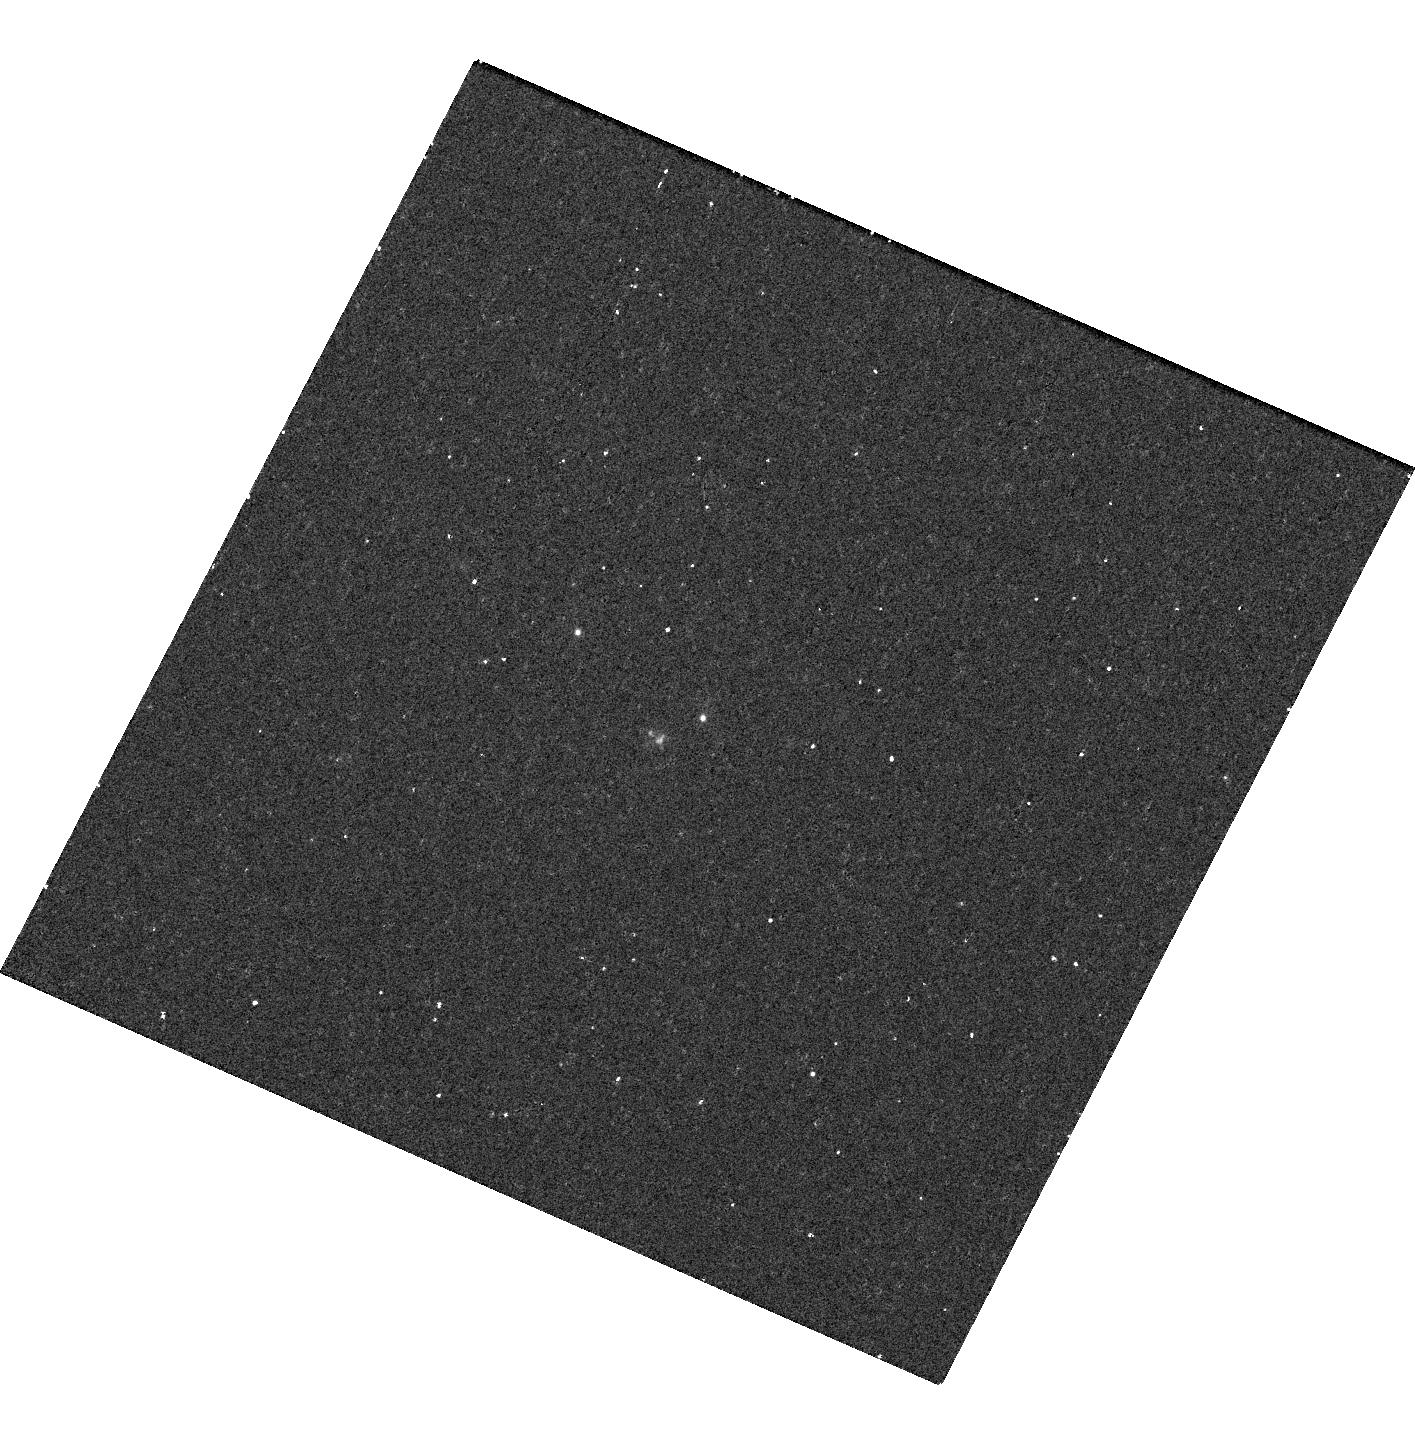
Target: AT2018COW
Instrument: WFC3/UVIS
Filter: F218W
Exposure: 15 min
Observation ID: hst_15600_01_wfc3_uvis_f218w_idu301

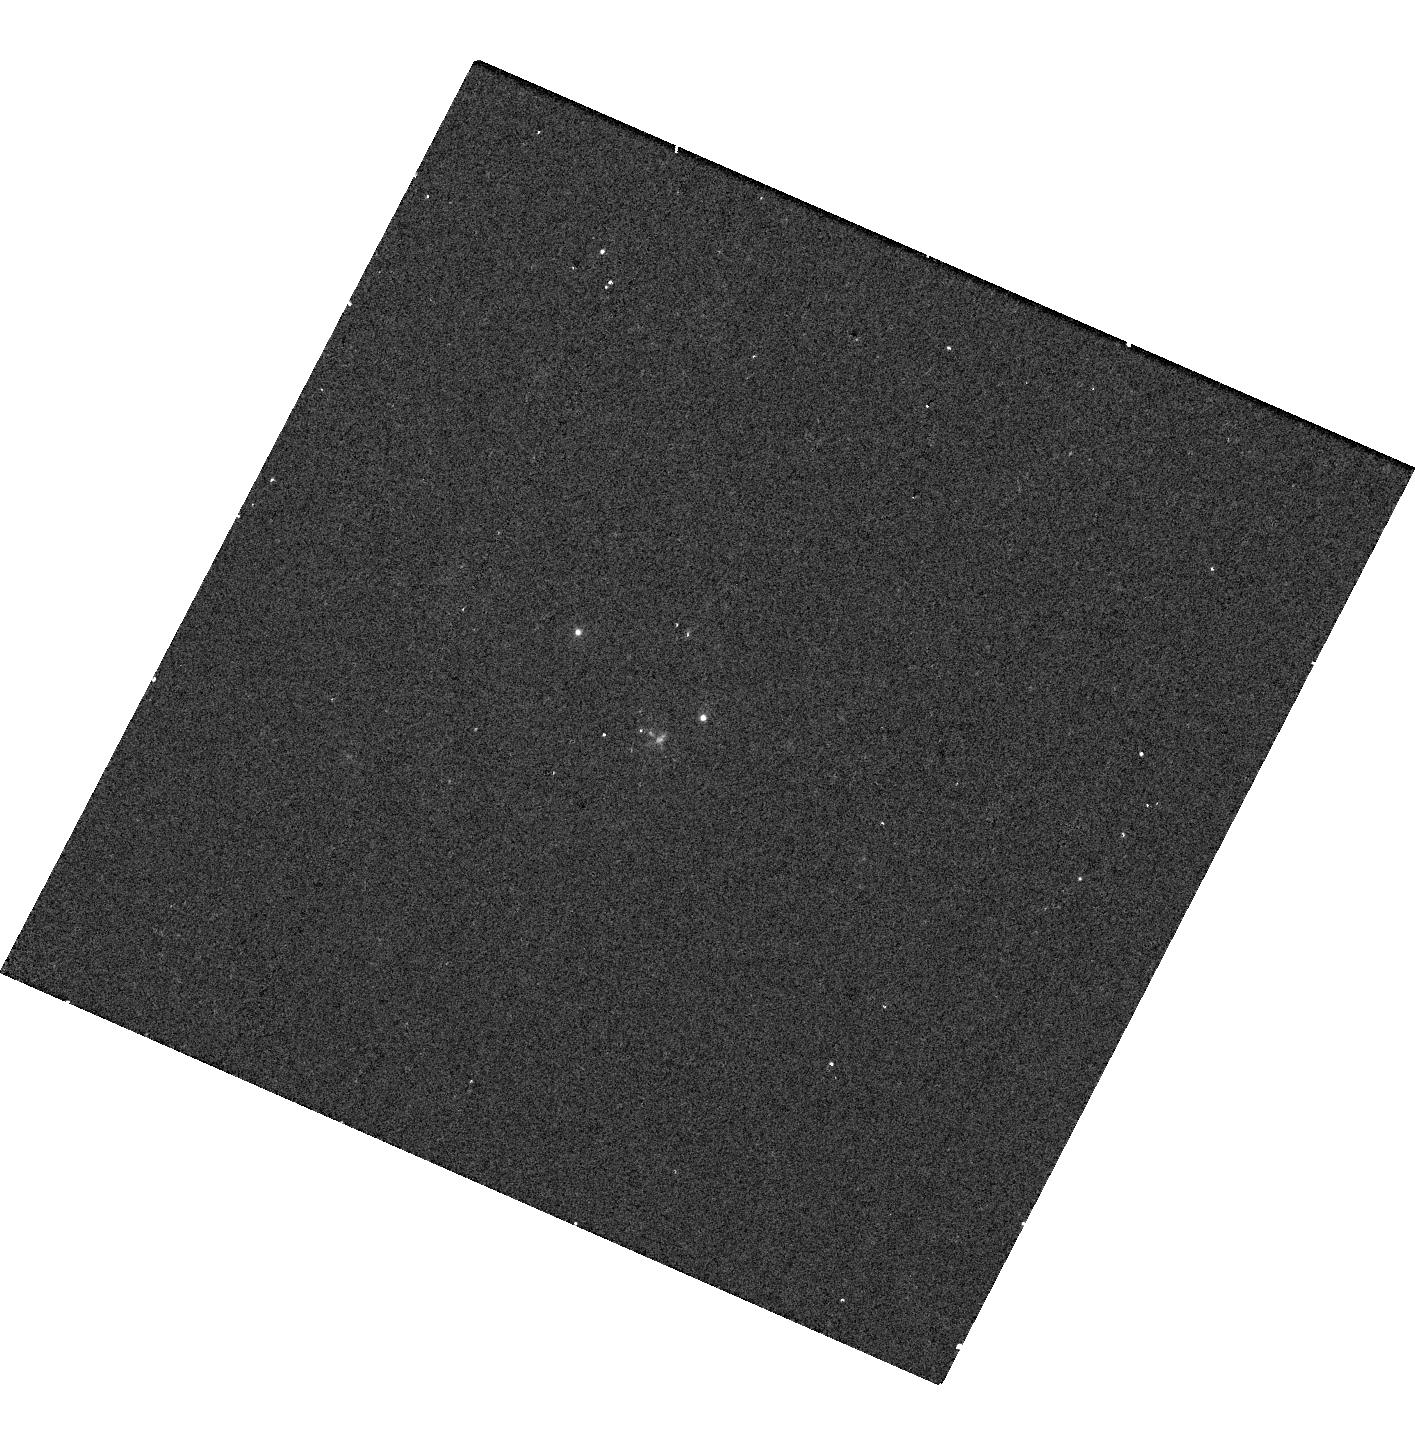
Target: AT2018COW
Instrument: WFC3/UVIS
Filter: F275W
Exposure: 5 min
Observation ID: hst_15600_01_wfc3_uvis_f275w_idu301

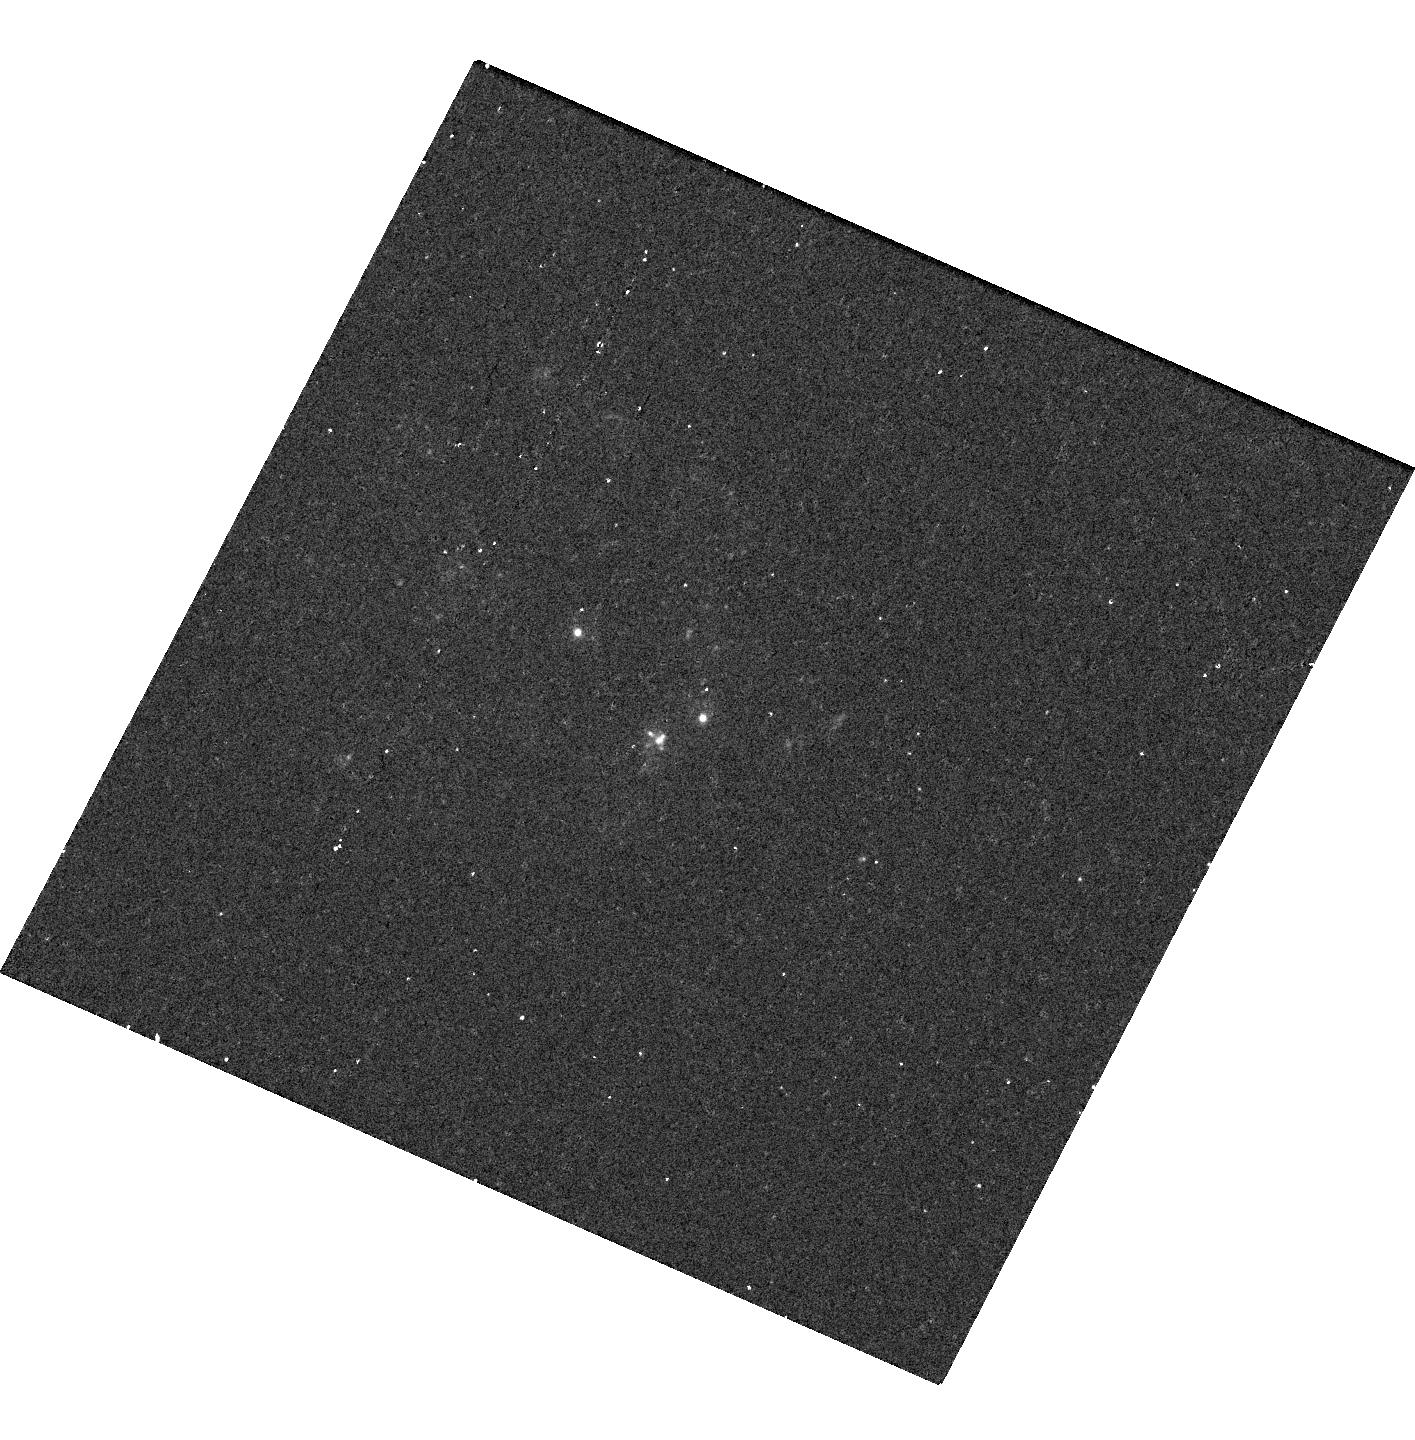
Target: AT2018COW
Instrument: WFC3/UVIS
Filter: F225W
Exposure: 13 min
Observation ID: hst_15600_01_wfc3_uvis_f225w_idu301

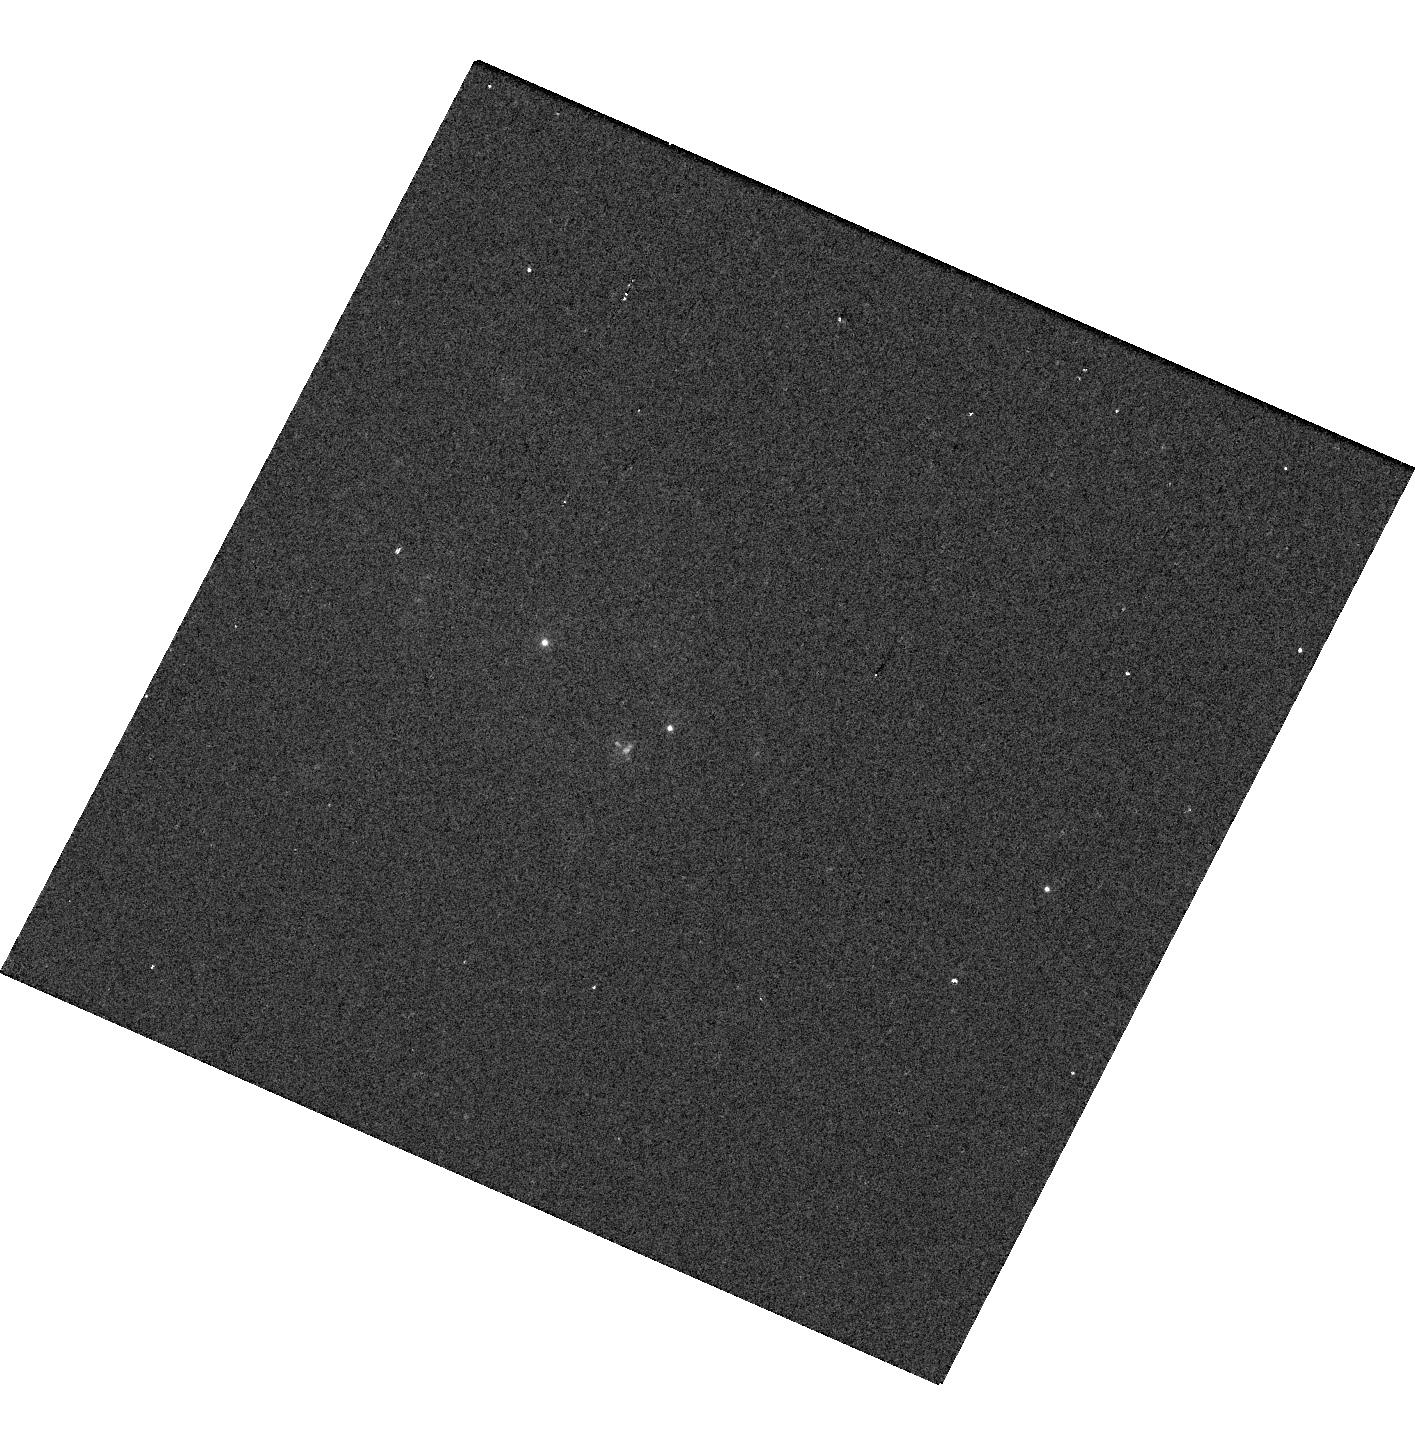
Target: AT2018COW
Instrument: WFC3/UVIS
Filter: F336W
Exposure: 2 min
Observation ID: hst_15600_03_wfc3_uvis_f336w_idu303

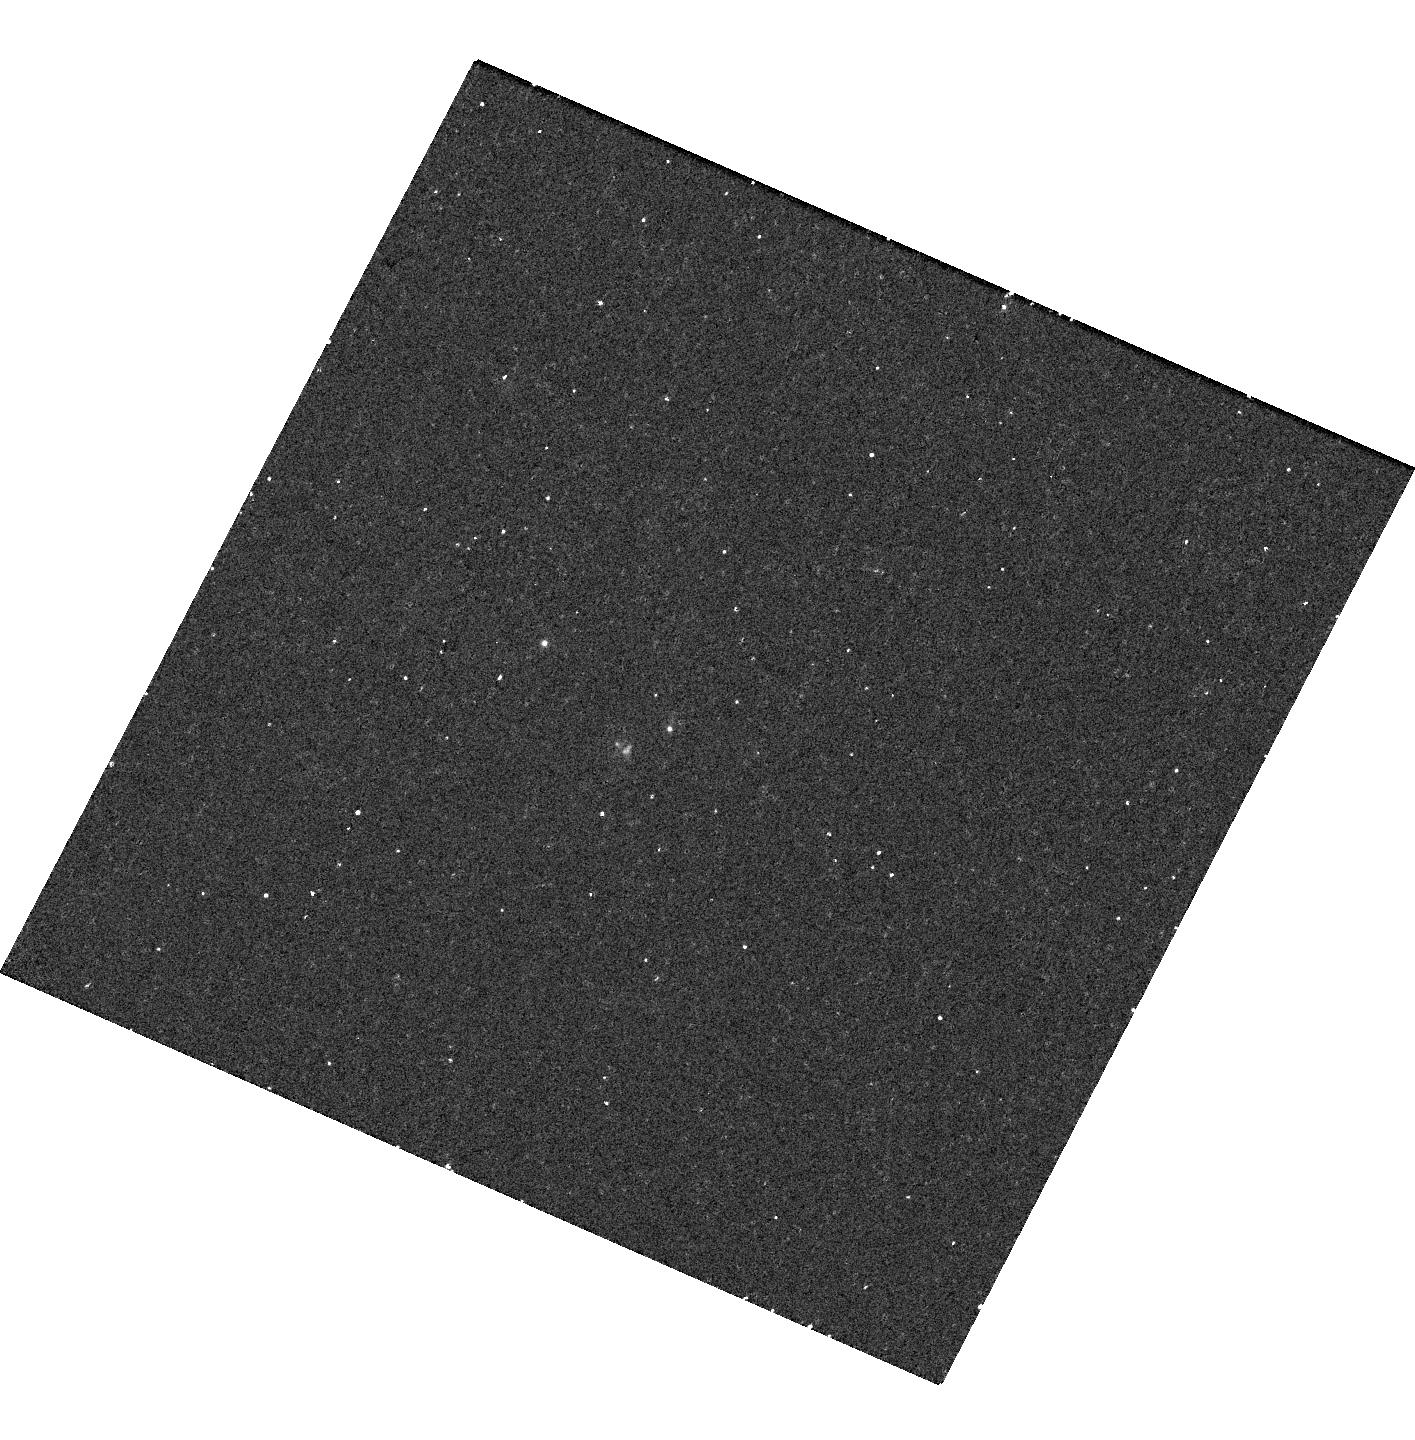
Target: AT2018COW
Instrument: WFC3/UVIS
Filter: F218W
Exposure: 15 min
Observation ID: hst_15600_03_wfc3_uvis_f218w_idu303

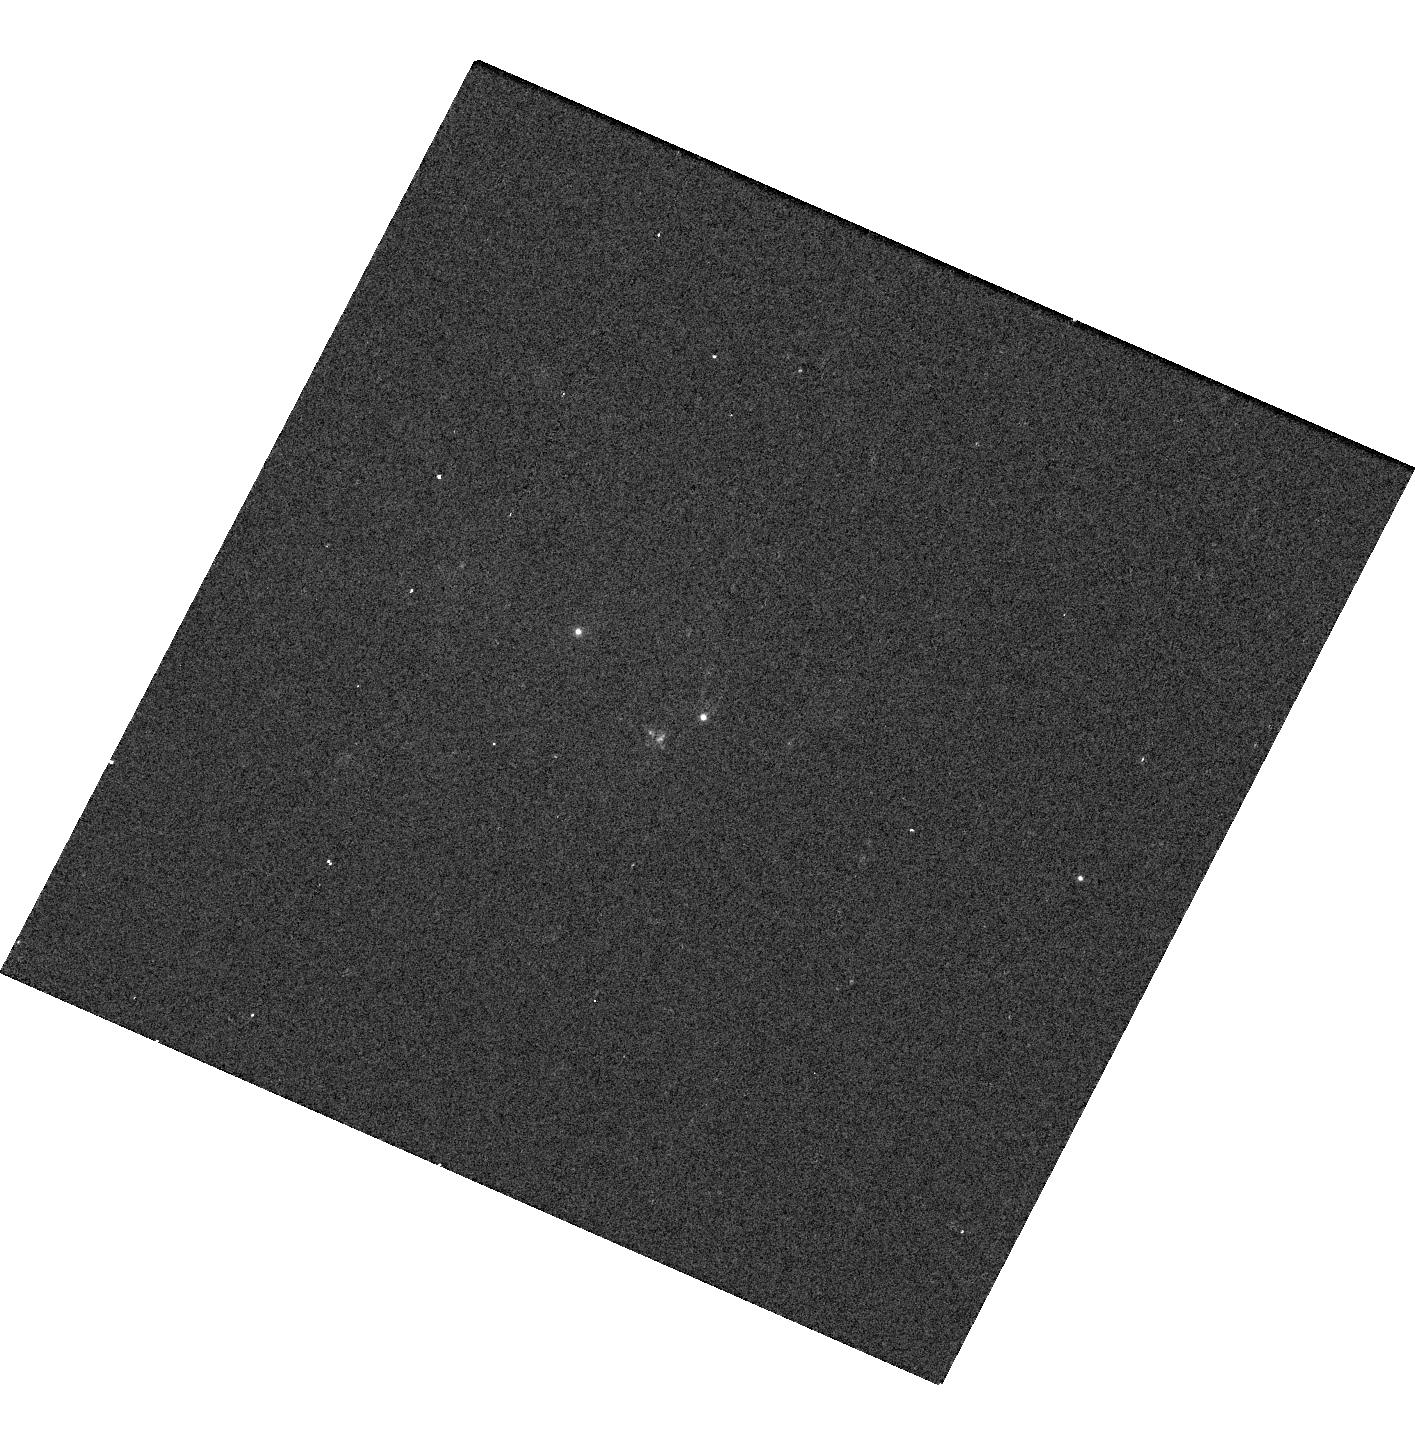
Target: AT2018COW
Instrument: WFC3/UVIS
Filter: F336W
Exposure: 2 min
Observation ID: hst_15600_01_wfc3_uvis_f336w_idu301

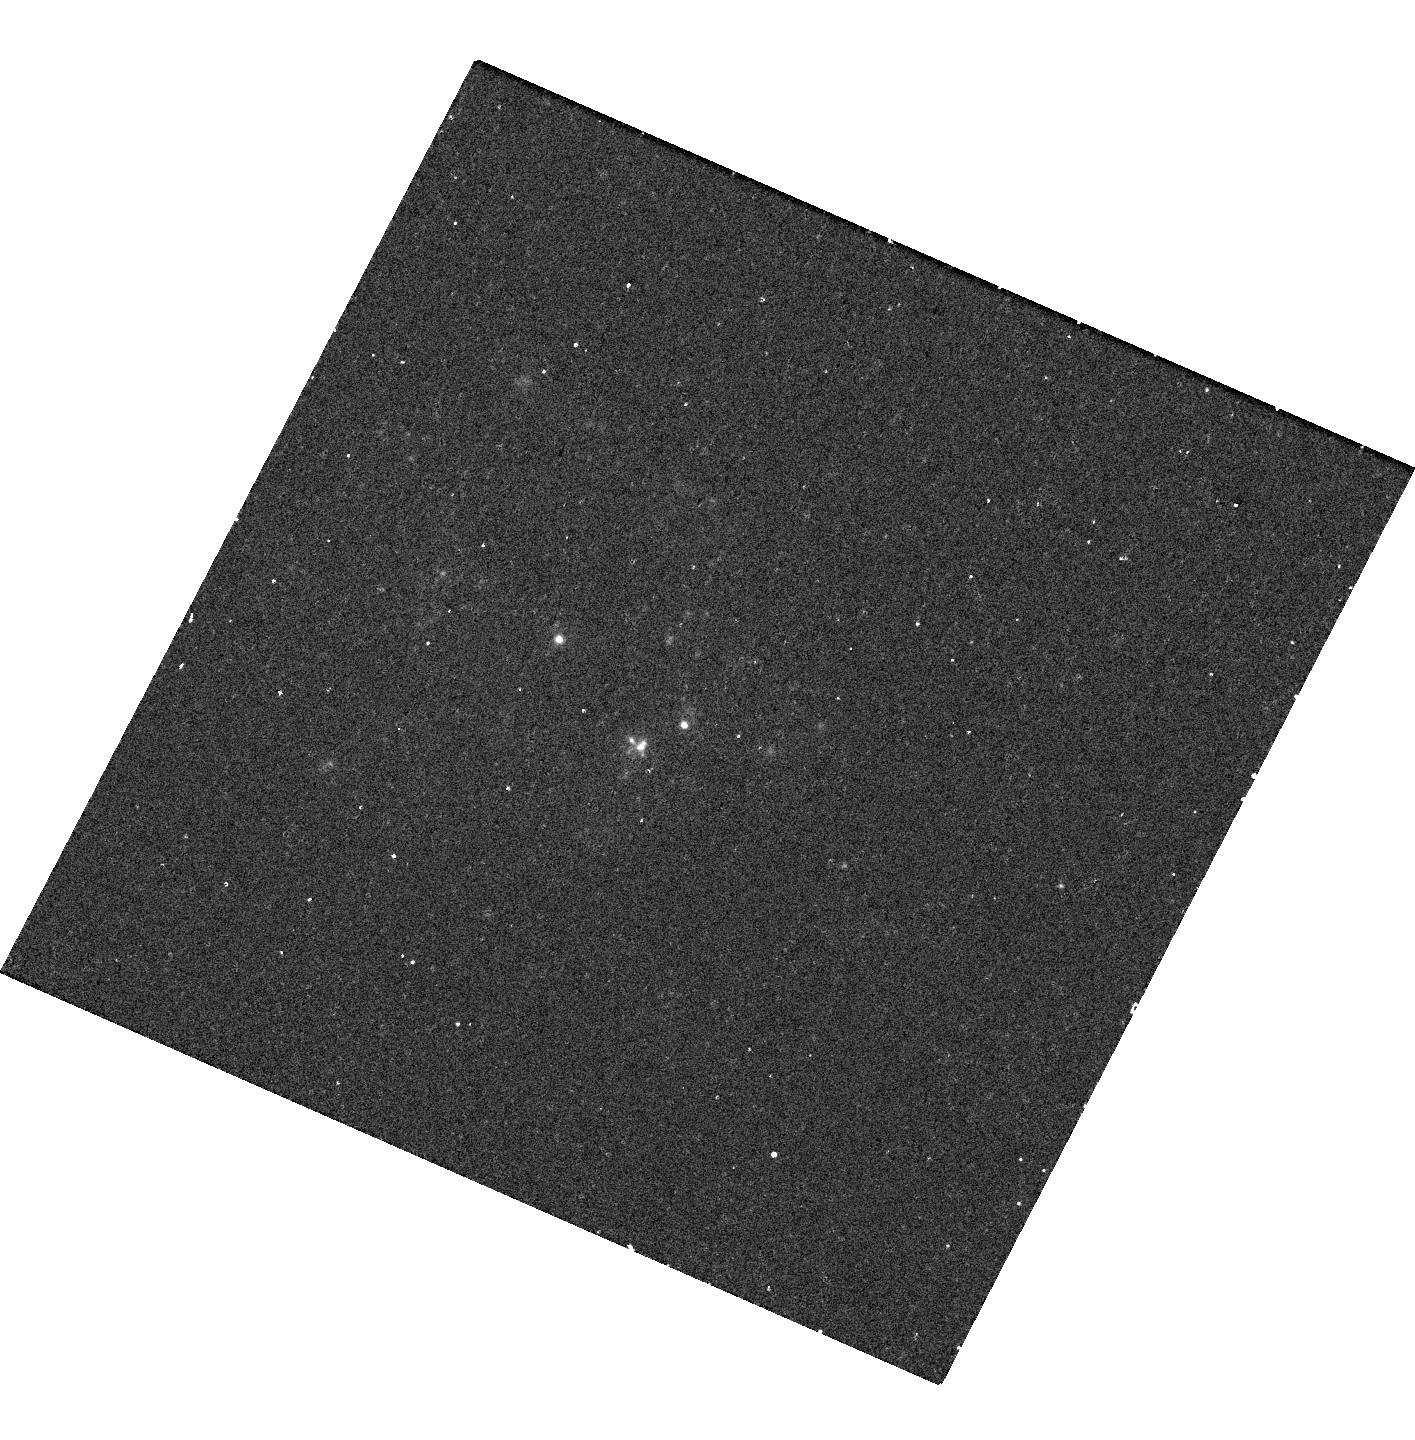
Target: AT2018COW
Instrument: WFC3/UVIS
Filter: F225W
Exposure: 13 min
Observation ID: hst_15600_02_wfc3_uvis_f225w_idu302

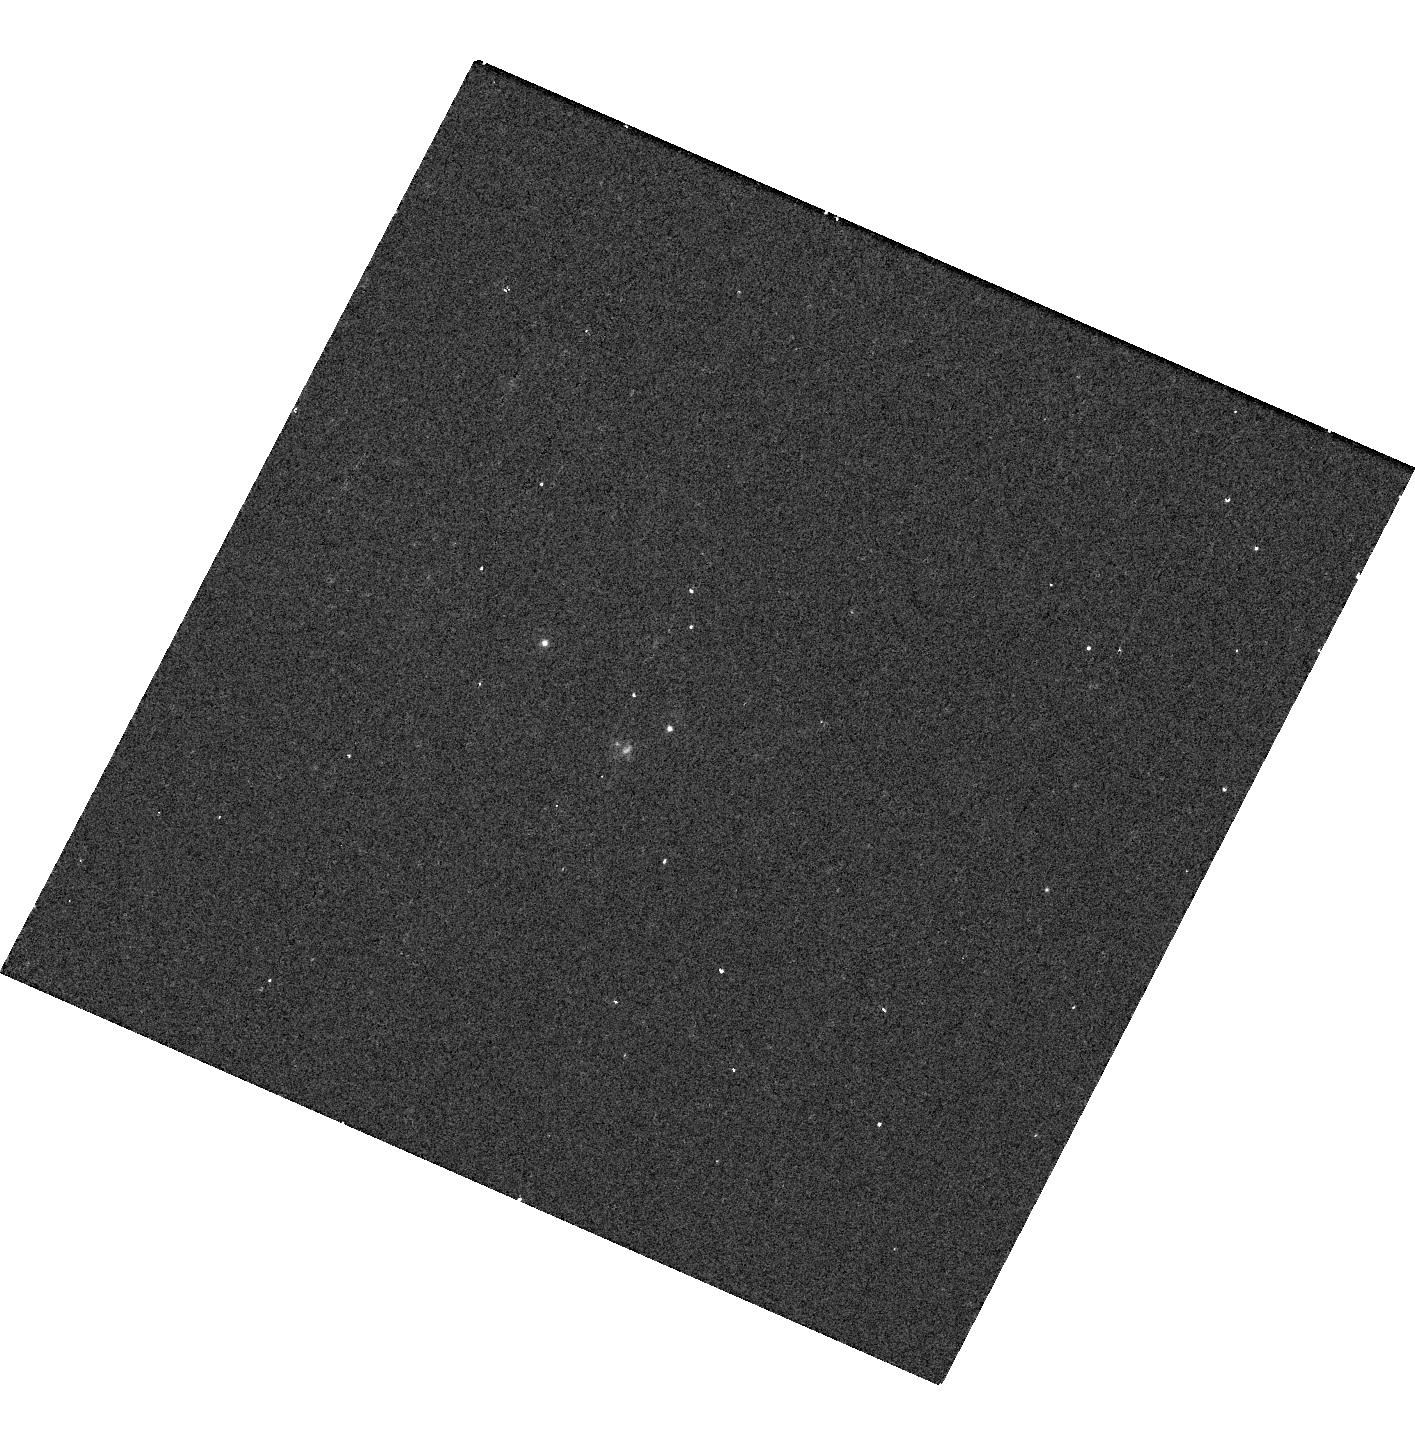
Target: AT2018COW
Instrument: WFC3/UVIS
Filter: F275W
Exposure: 5 min
Observation ID: hst_15600_03_wfc3_uvis_f275w_idu303

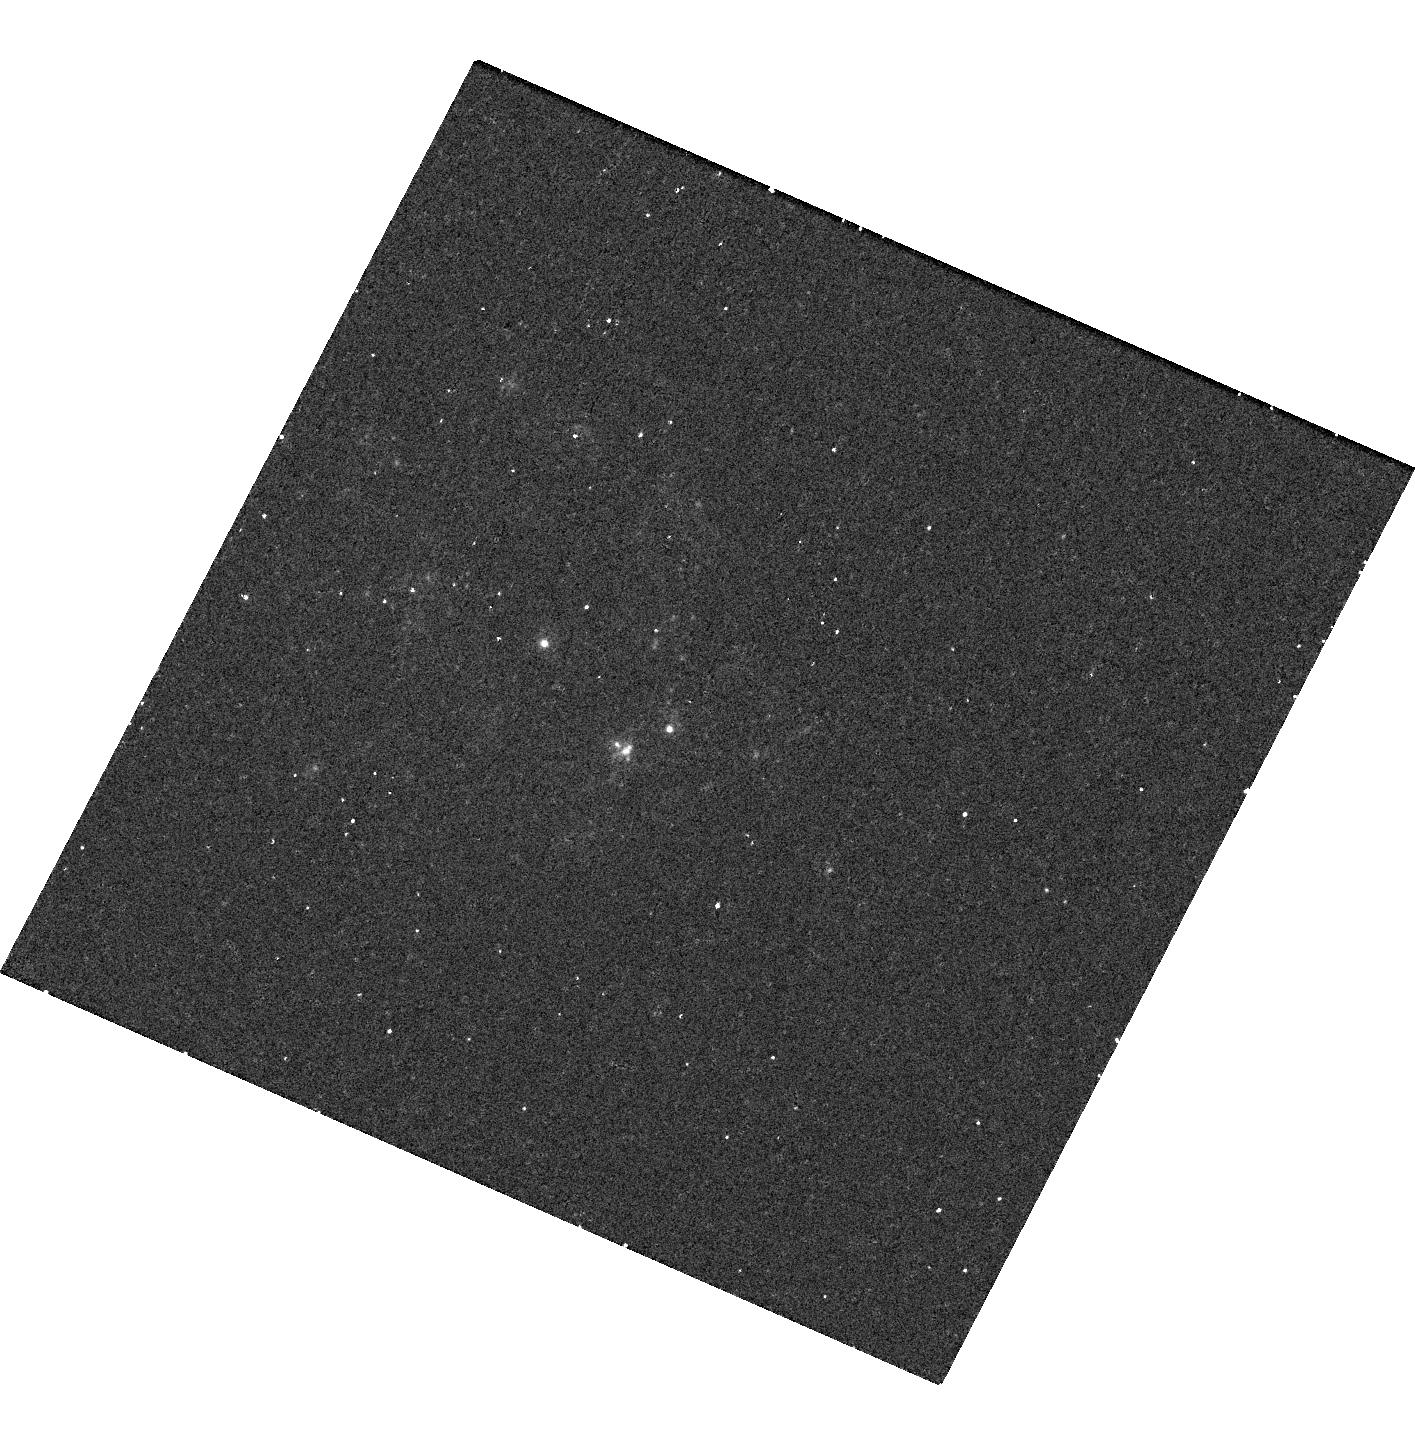
Target: AT2018COW
Instrument: WFC3/UVIS
Filter: F225W
Exposure: 13 min
Observation ID: hst_15600_03_wfc3_uvis_f225w_idu303

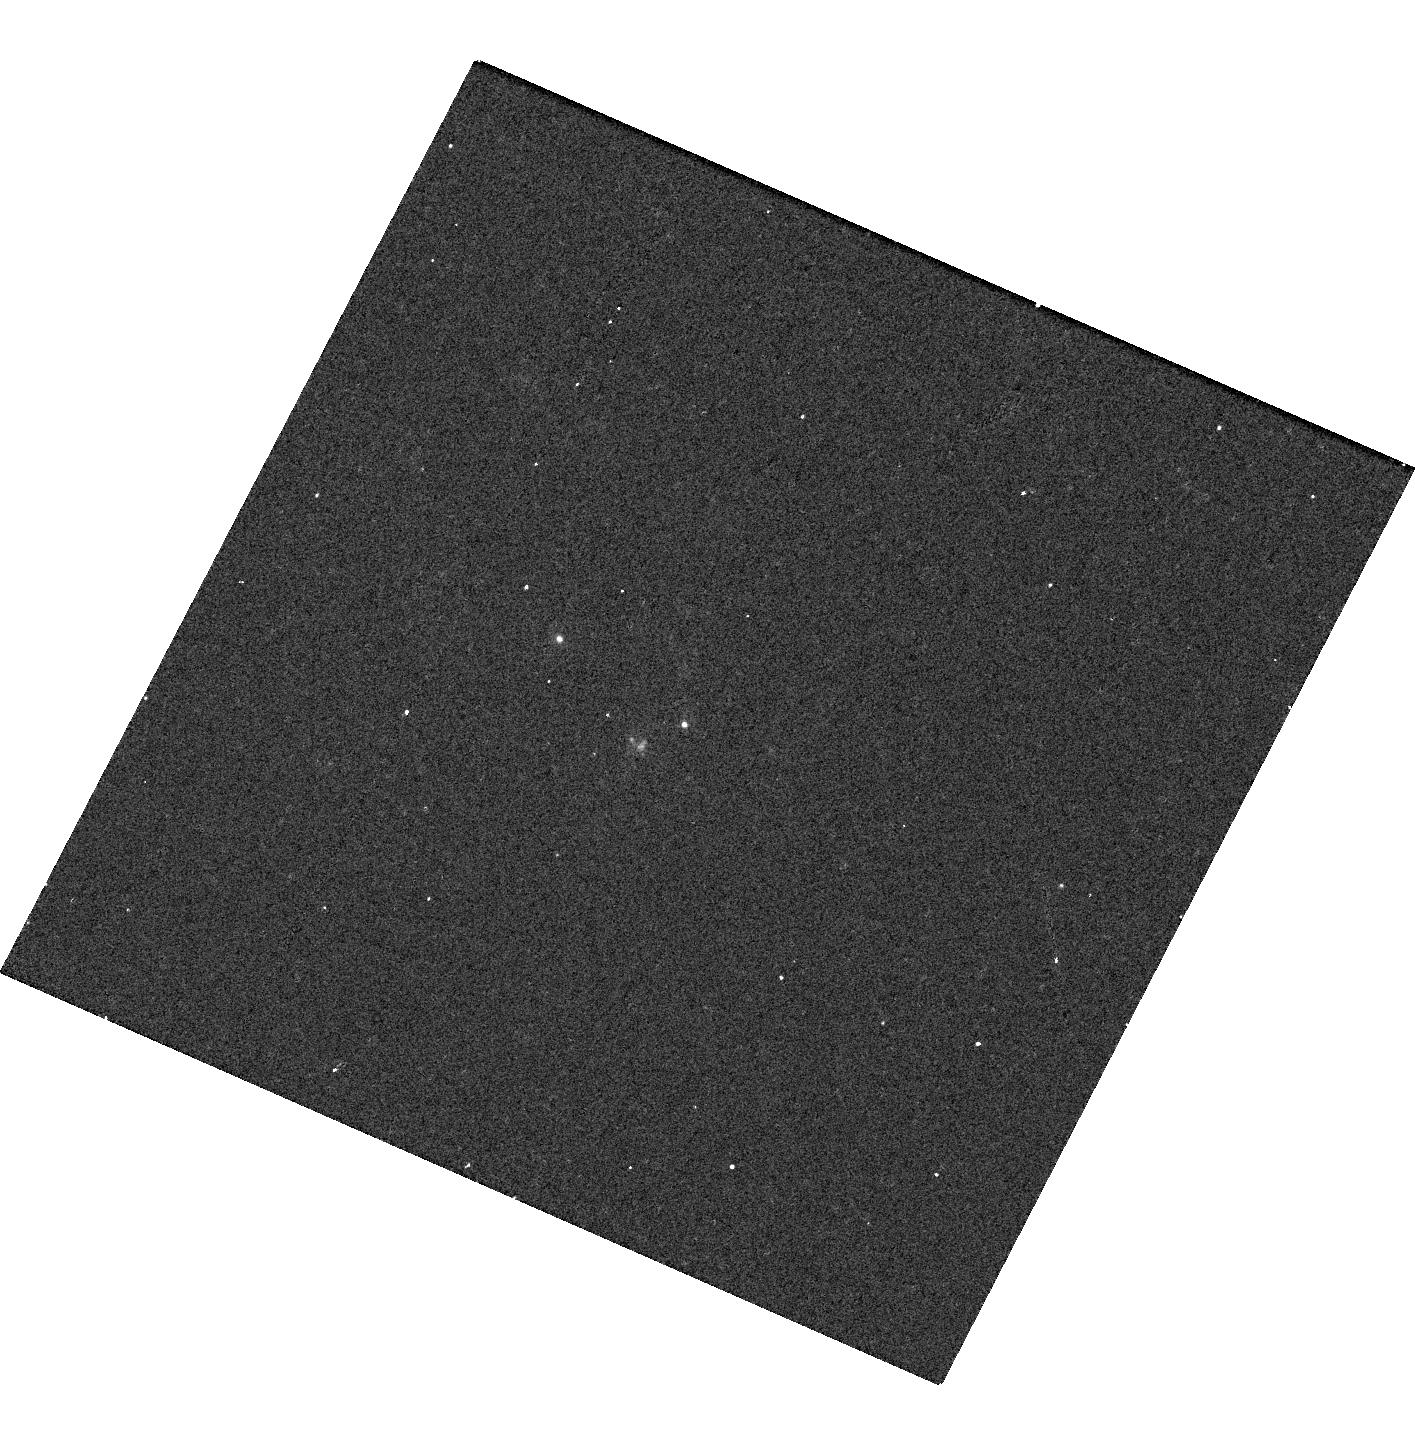
Target: AT2018COW
Instrument: WFC3/UVIS
Filter: F275W
Exposure: 5 min
Observation ID: hst_15600_02_wfc3_uvis_f275w_idu302

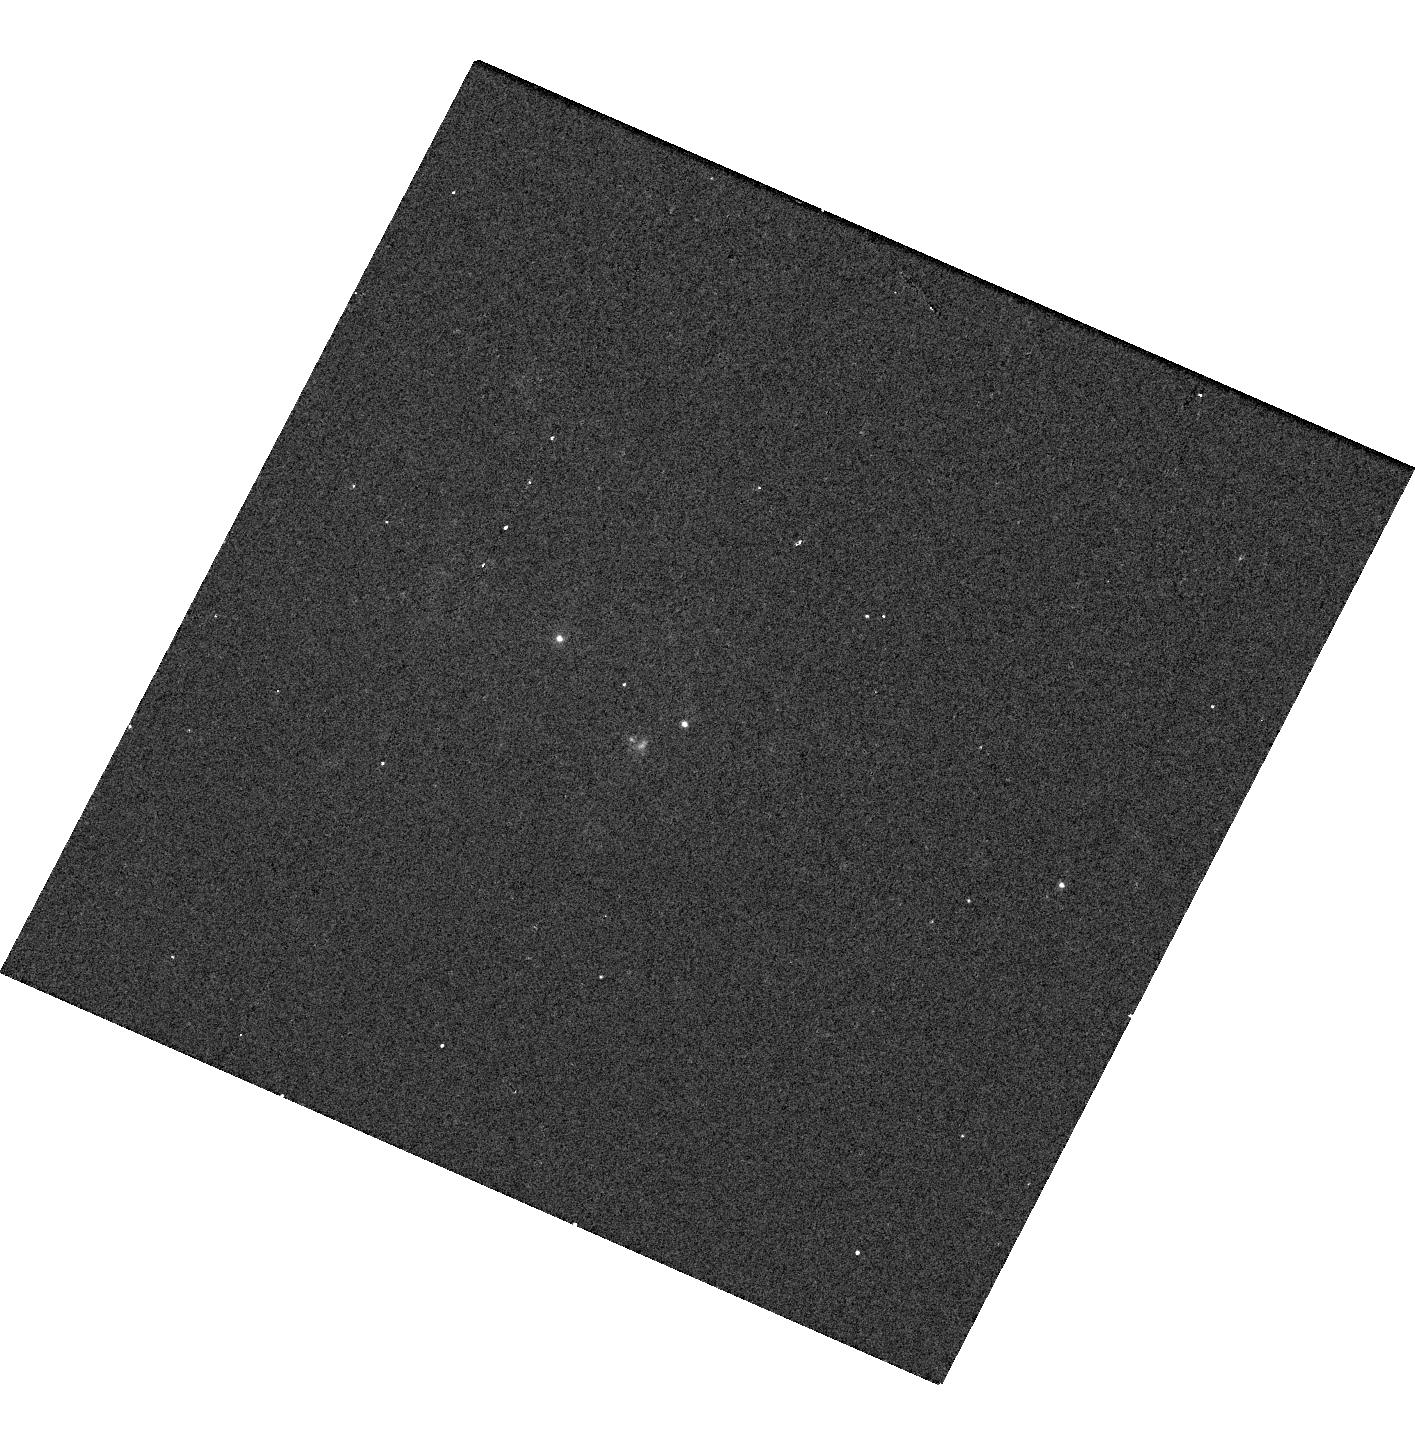
Target: AT2018COW
Instrument: WFC3/UVIS
Filter: F336W
Exposure: 2 min
Observation ID: hst_15600_02_wfc3_uvis_f336w_idu302

Seeing The Cow in Ultraviolet Light (PI: Foley, Ryan)

With an exponentially increasing number of explosive transient discoveries, we are finding increasingly diverse and spectacular ways for stars to die. In the last few years, we identified a class of rapidly evolving transients - objects with luminosities similar to supernovae (SN), but fade ten times faster. They are distinct from normal SN, and represent a new variety of stellar explosion. We recently discovered a truly unique member, AT 2018cow ("The Cow"). It is similar to other rapidly-evolving transients, but represents both the most luminous and fastest event discovered to date. In addition, it exhibits a significant non-thermal component, manifesting as both strong radio emission and particularly luminous, long-lasting, and variable X-ray emission. Such a transient was not predicted and no physical model to-date explains all observations. The prompt discovery, high luminosity, and close distance (60 Mpc) of The Cow offer an unique opportunity to probe the nature of these explosions. Currently, the best models are either a magnetar-powered explosion or a fallback supernova. While current observations cannot distinguish between these models, continued photometric monitoring in the UV with HST can. Multiple imaging epochs can also provide a link between the thermal and non-thermal components if the X-ray decline changes significantly during this campaign. A UV spectrum will reveal unique spectral species, constraining the nature of the progenitor star. Here we request HST UV spectra and photometry to determine the progenitor and explosion scenario for this extraordinary event and to provide a legacy data set for future "bovine" transients.